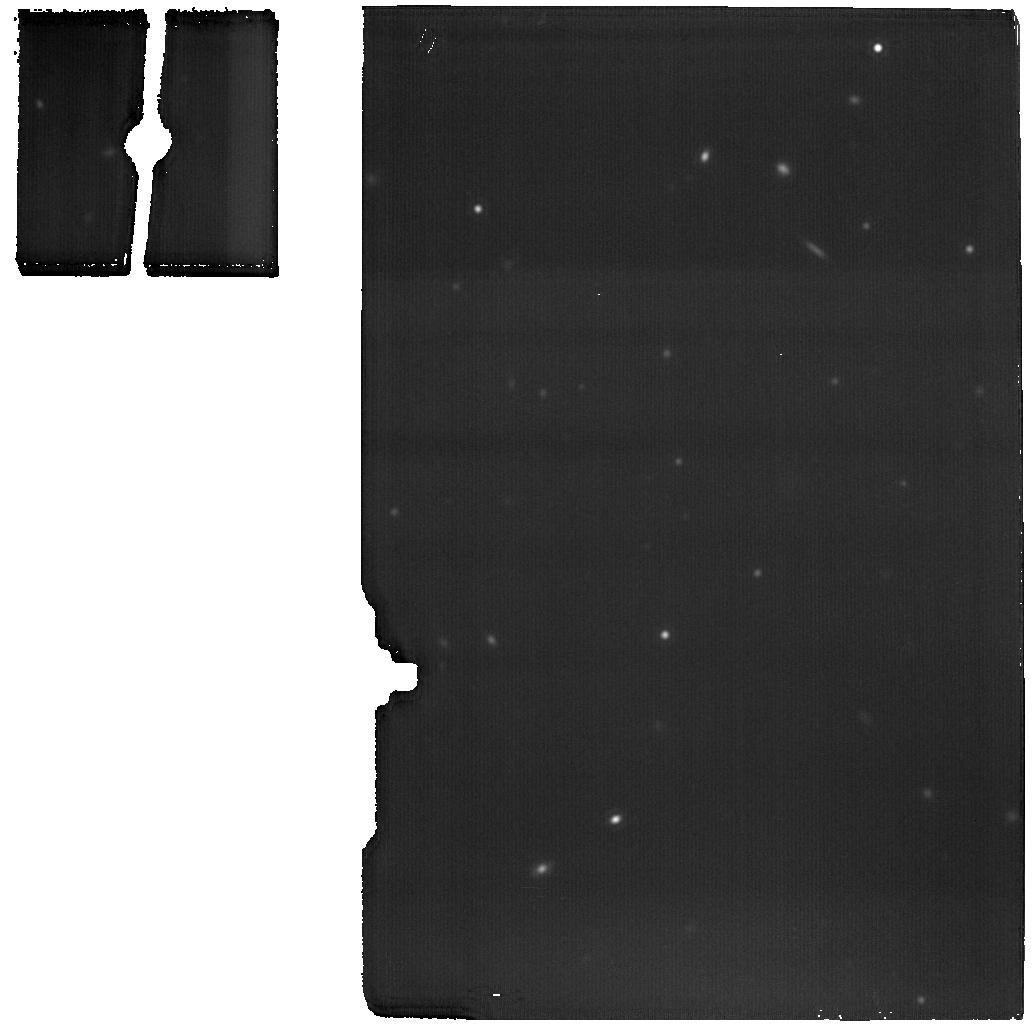
Target: MIRI-BACKGROUND
Instrument: MIRI
Filter: F1800W
Exposure: 14 min
Observation ID: jw04201-o002_t002_miri_f1800w

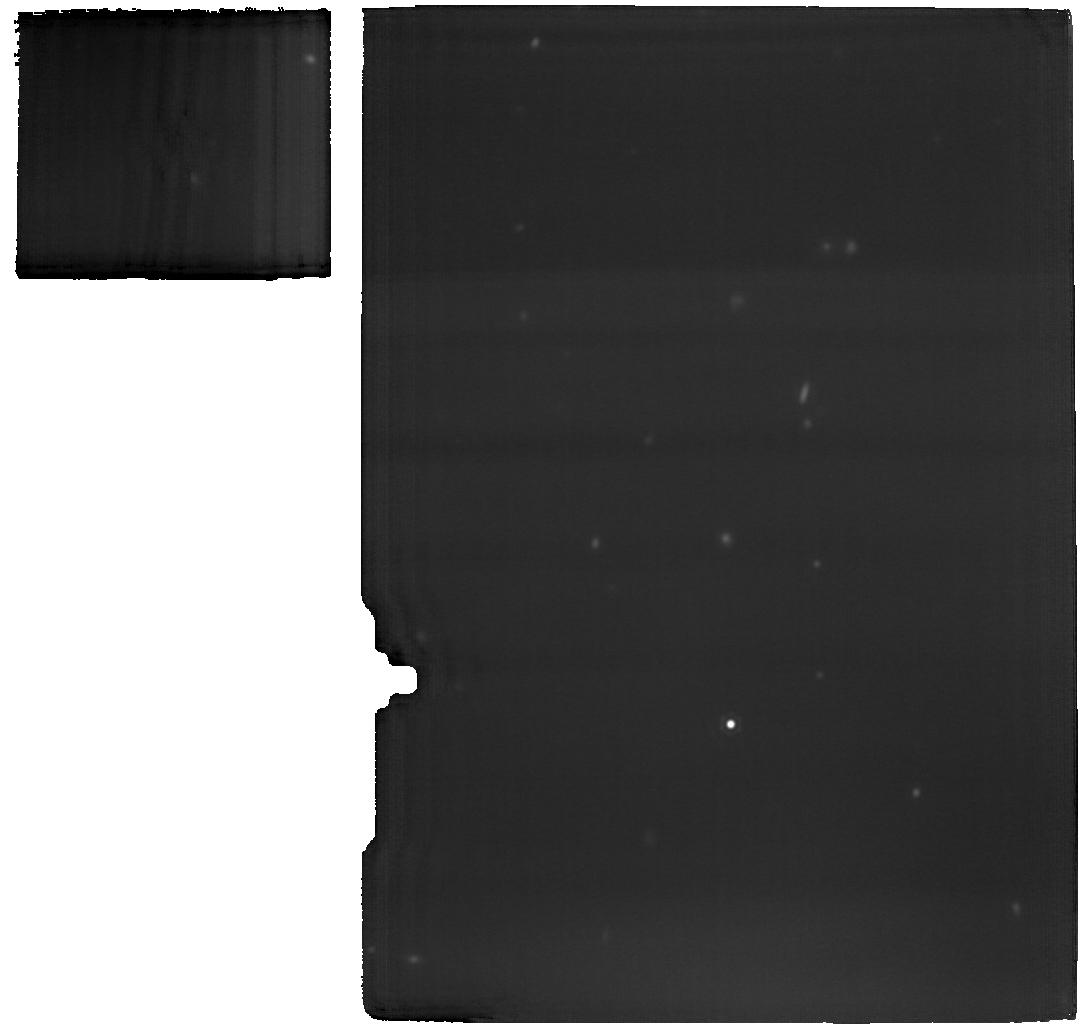
Target: IRAS04302-MIRI
Instrument: MIRI
Filter: F1800W
Exposure: 1.4 h
Observation ID: jw04201-o001_t001_miri_f1800w

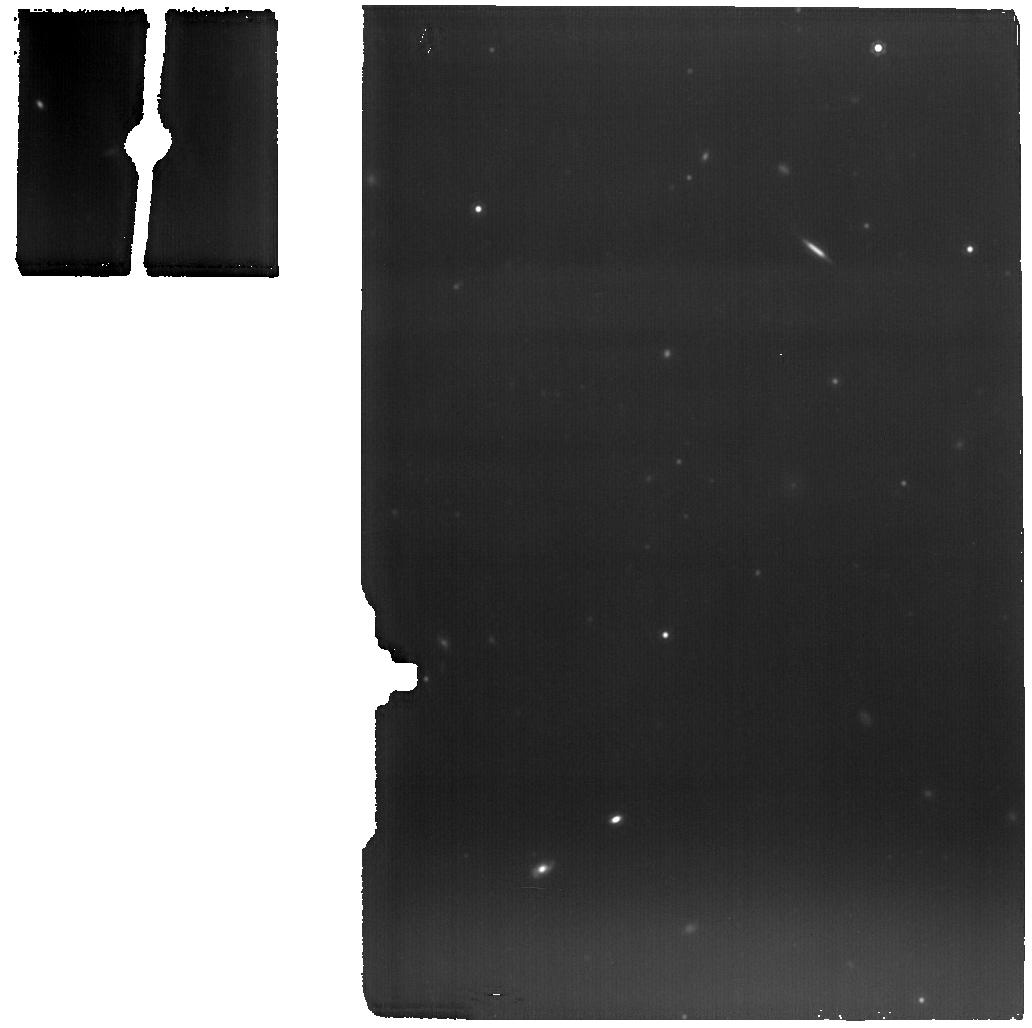
Target: MIRI-BACKGROUND
Instrument: MIRI
Filter: F1280W
Exposure: 14 min
Observation ID: jw04201-o002_t002_miri_f1280w

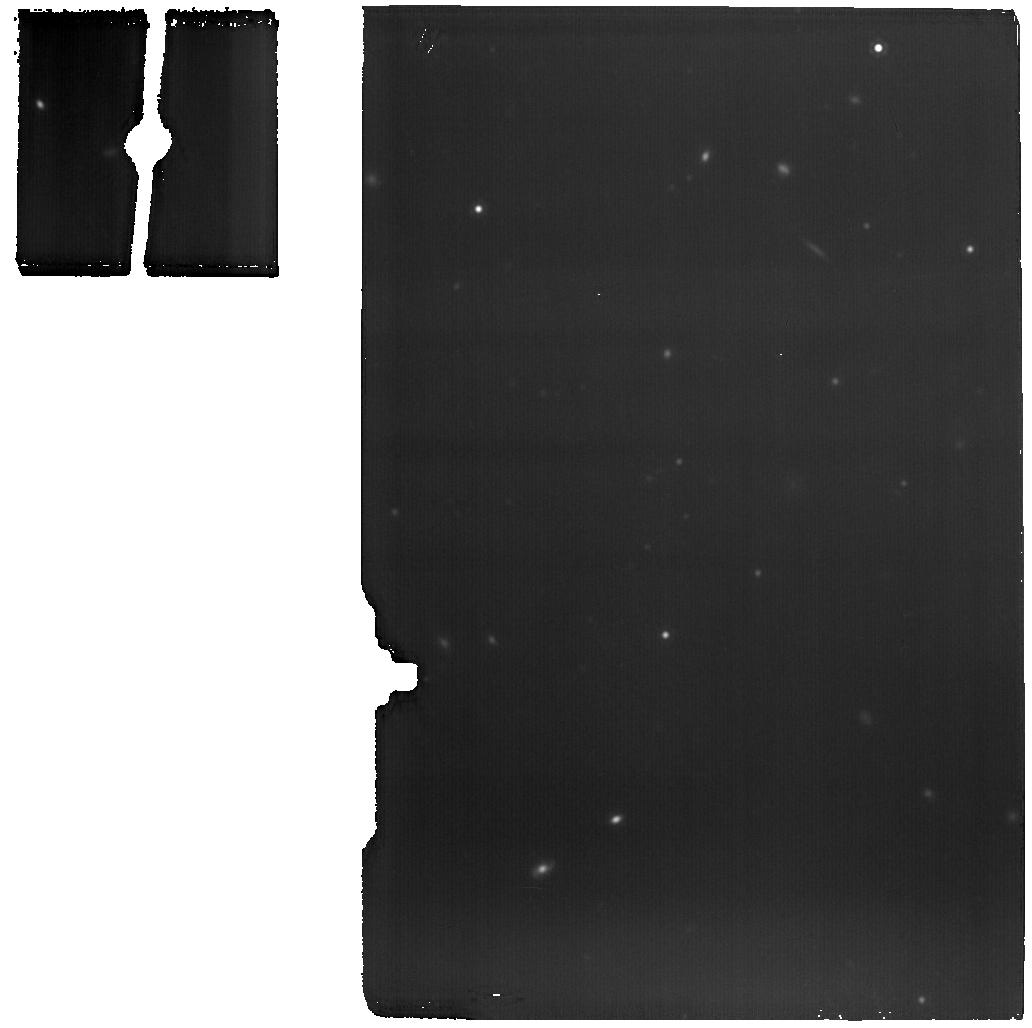
Target: MIRI-BACKGROUND
Instrument: MIRI
Filter: F1500W
Exposure: 14 min
Observation ID: jw04201-o002_t002_miri_f1500w

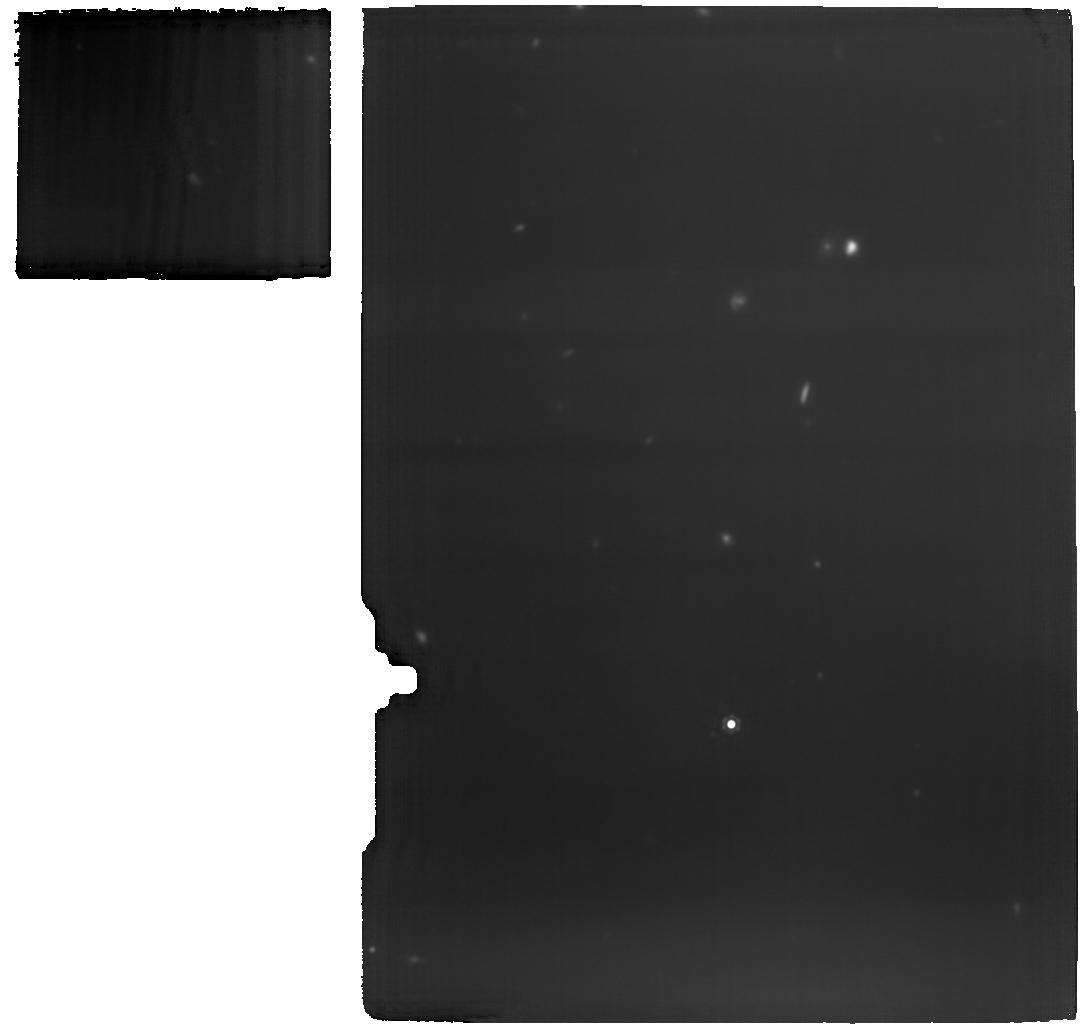
Target: IRAS04302-MIRI
Instrument: MIRI
Filter: F1500W
Exposure: 1.4 h
Observation ID: jw04201-o001_t001_miri_f1500w

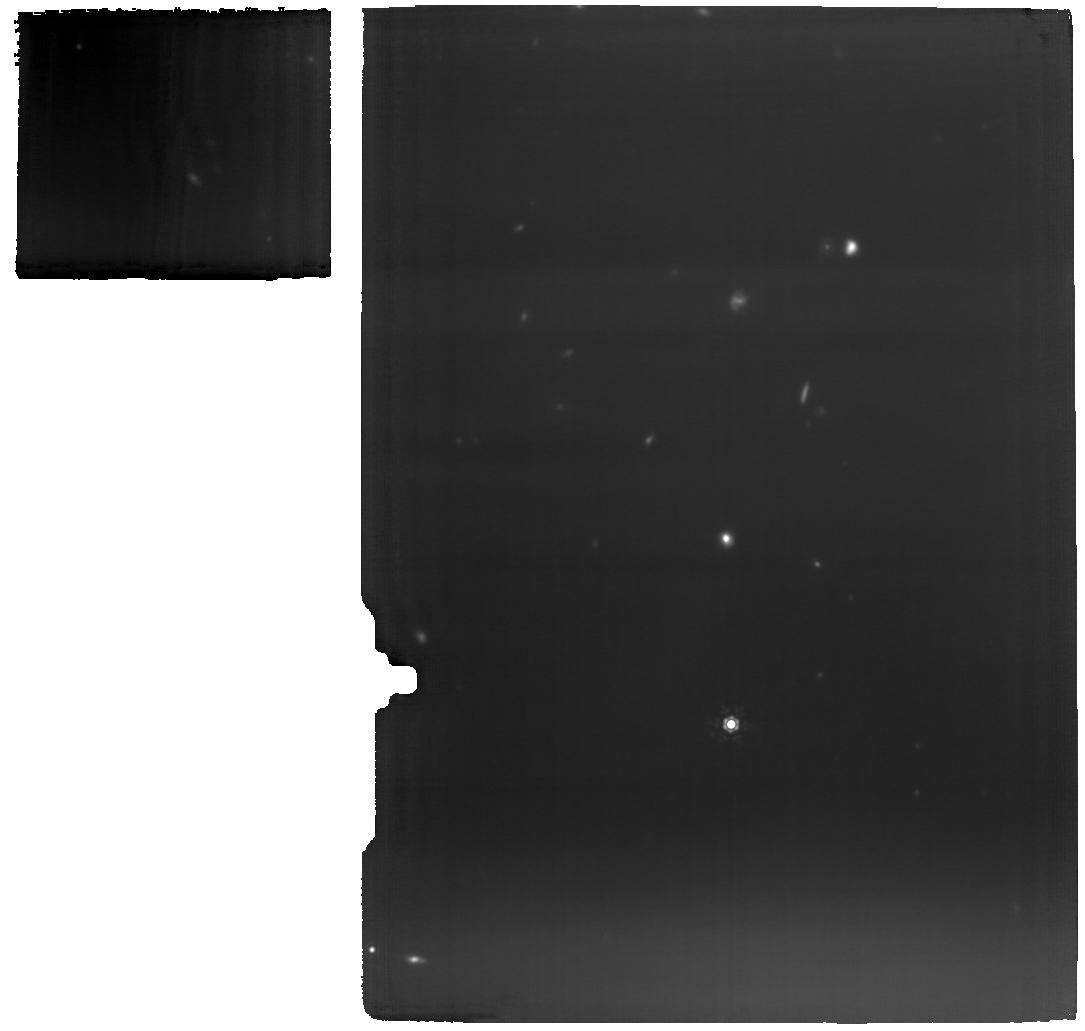
Target: IRAS04302-MIRI
Instrument: MIRI
Filter: F1280W
Exposure: 1.4 h
Observation ID: jw04201-o001_t001_miri_f1280w

The Butterfly Effect: Determining the distribution of ices across a young disk to constrain planet formation (PI: van t Hoff, Merel)

Young disks (Class I) orbiting nascent stars are the birthplaces of planets. In order to link the elemental composition of exoplanets, that JWST will provide in plenty, to their formation history, one needs to determine the chemical composition of both the gas and solids across the disk. With ALMA a stunning progress has been made to map the gas content of disks, but the distribution and compositions of ices remains poorly known. We aim to target IRAS 04302 (the Butterfly Star) with MIRI MRS and NIRSpec IFU, to map the major carbon and oxygen carriers in the ice phase: CO, CO2, CH4 and H2O. The exact edge-on geometry and large size makes this young disk uniquely suited to unveil for the first time the vertical and radial structure of the ices. We will obtain the radial and vertical location of the CO, CO2, H2O snow surfaces, which are setting the C/O ratio of the gas and dust. These observations will demonstrate the impact that JWST will have on the studies of planet formation.